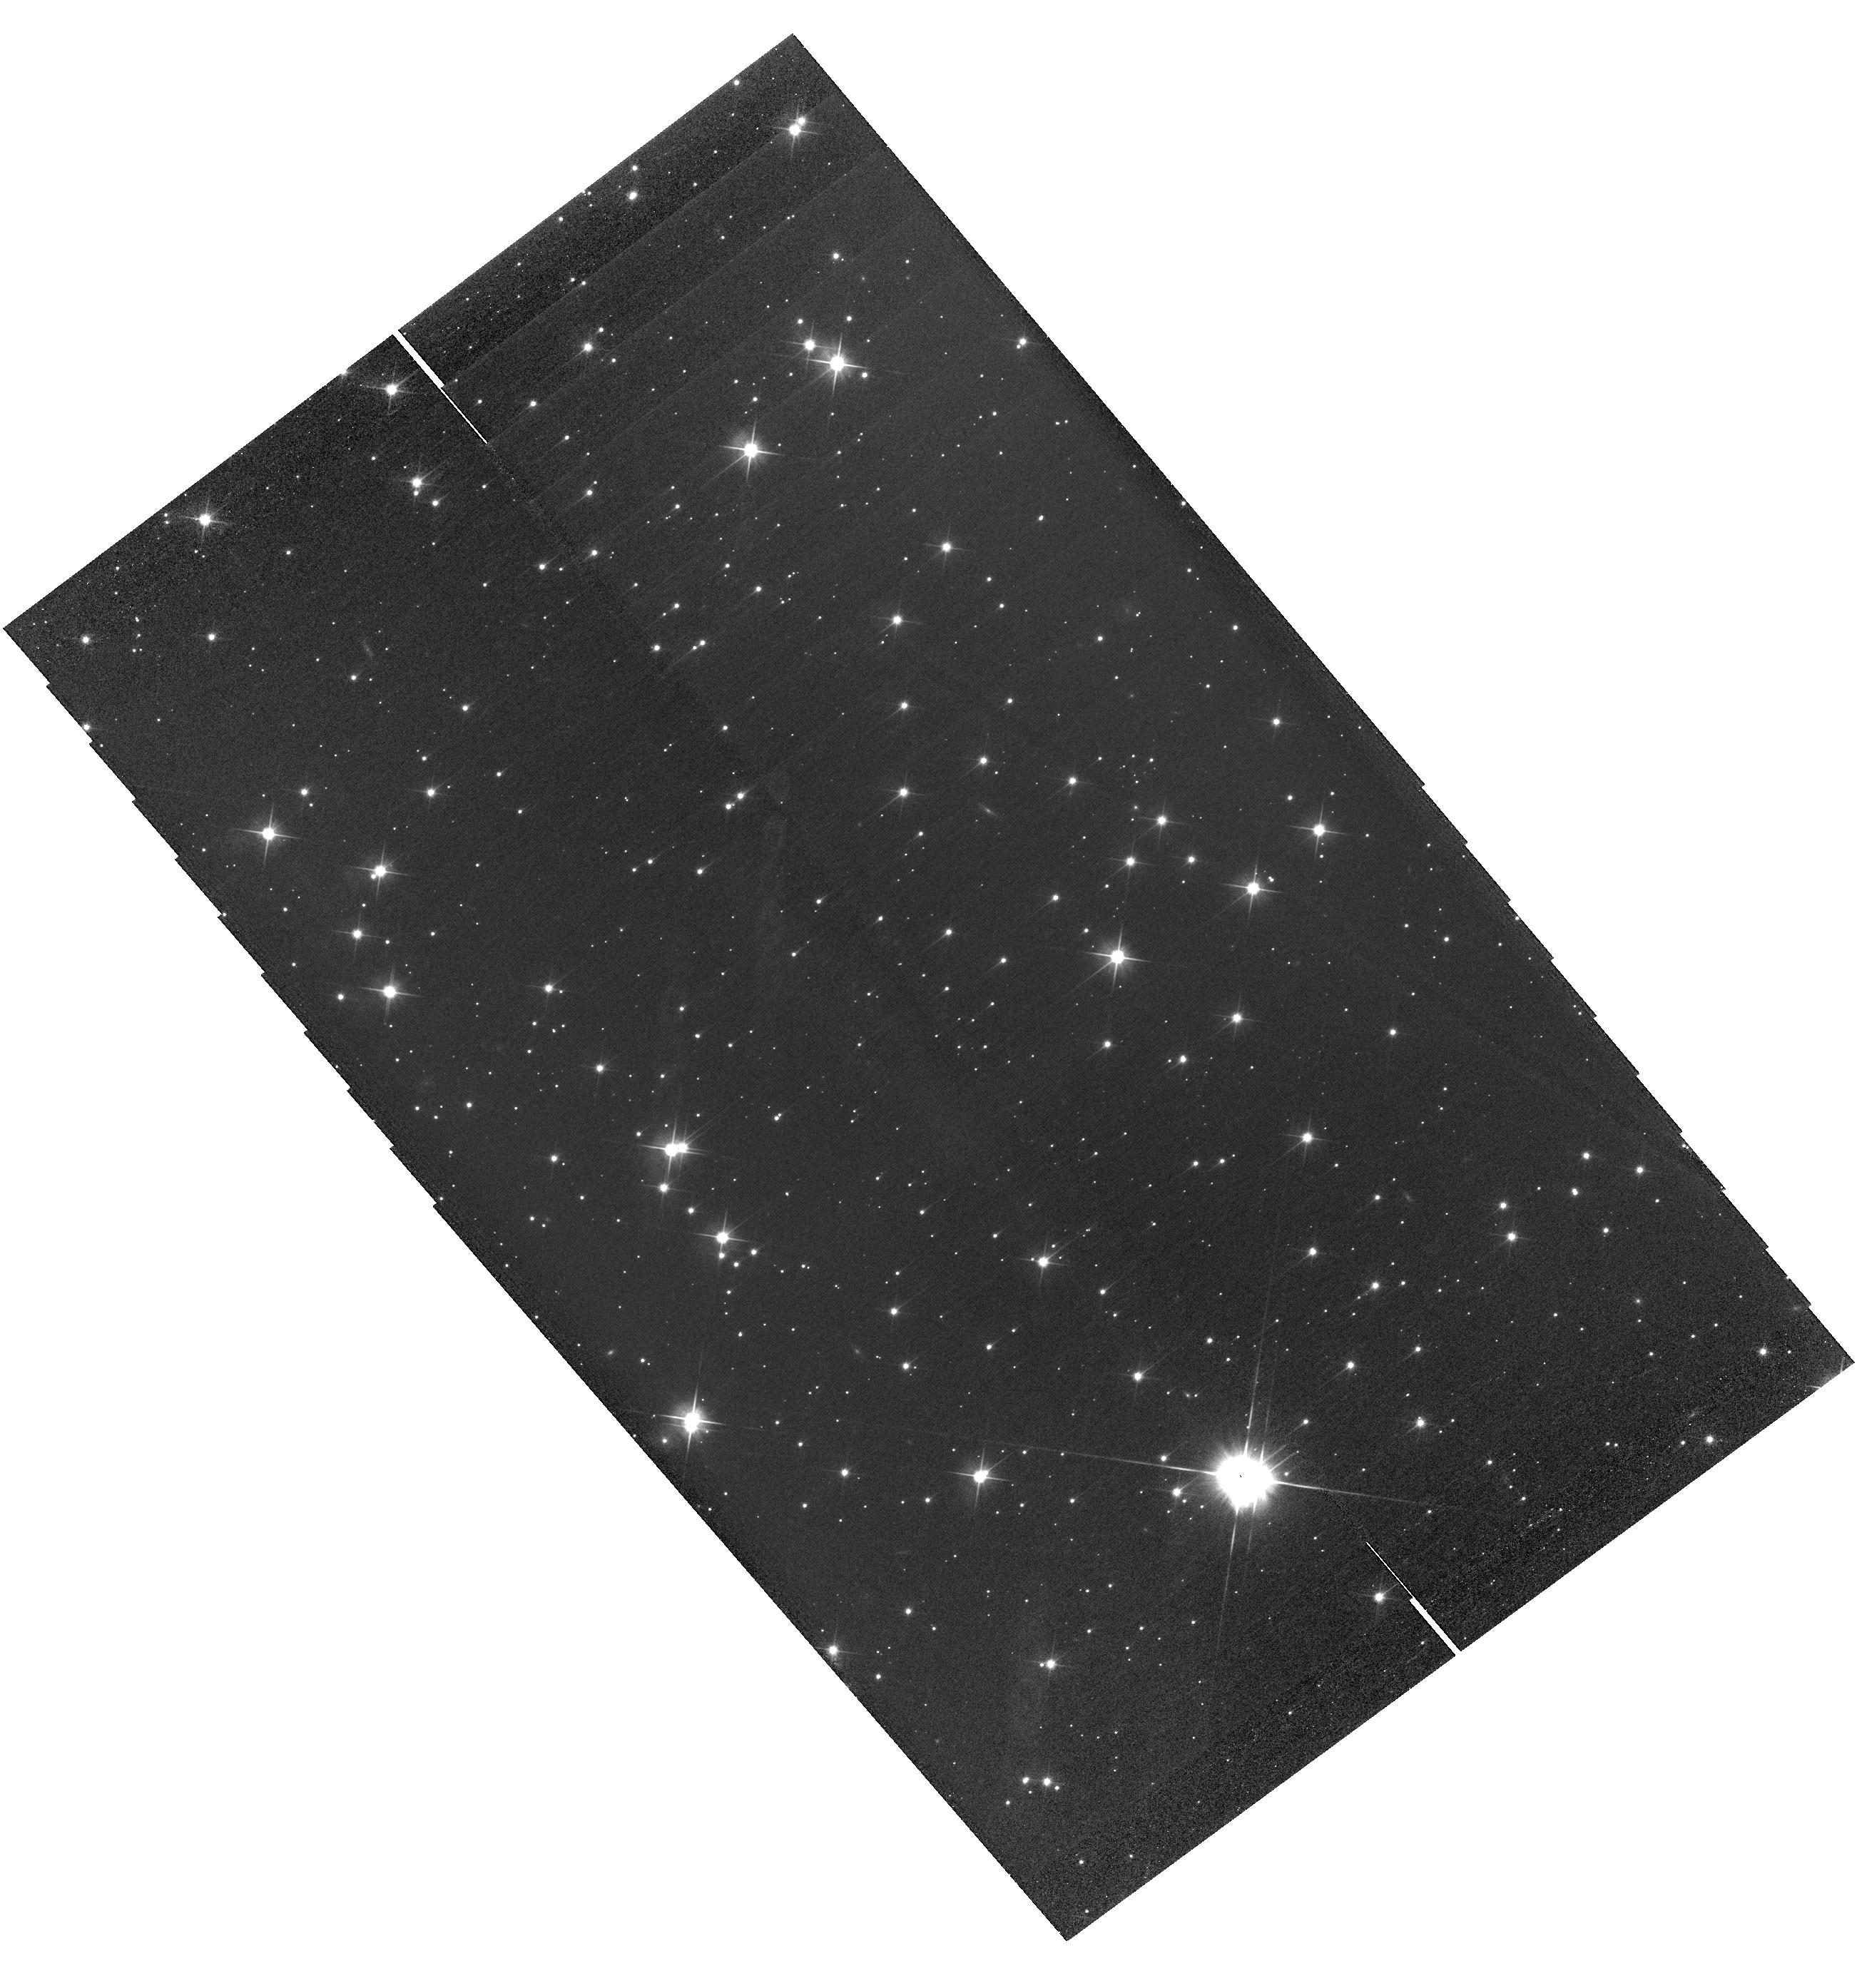
Target: HOR-TARGET
Instrument: WFC3/UVIS
Filter: F814W
Exposure: 18 min
Observation ID: hst_12092_01_wfc3_uvis_f814w_ibem01

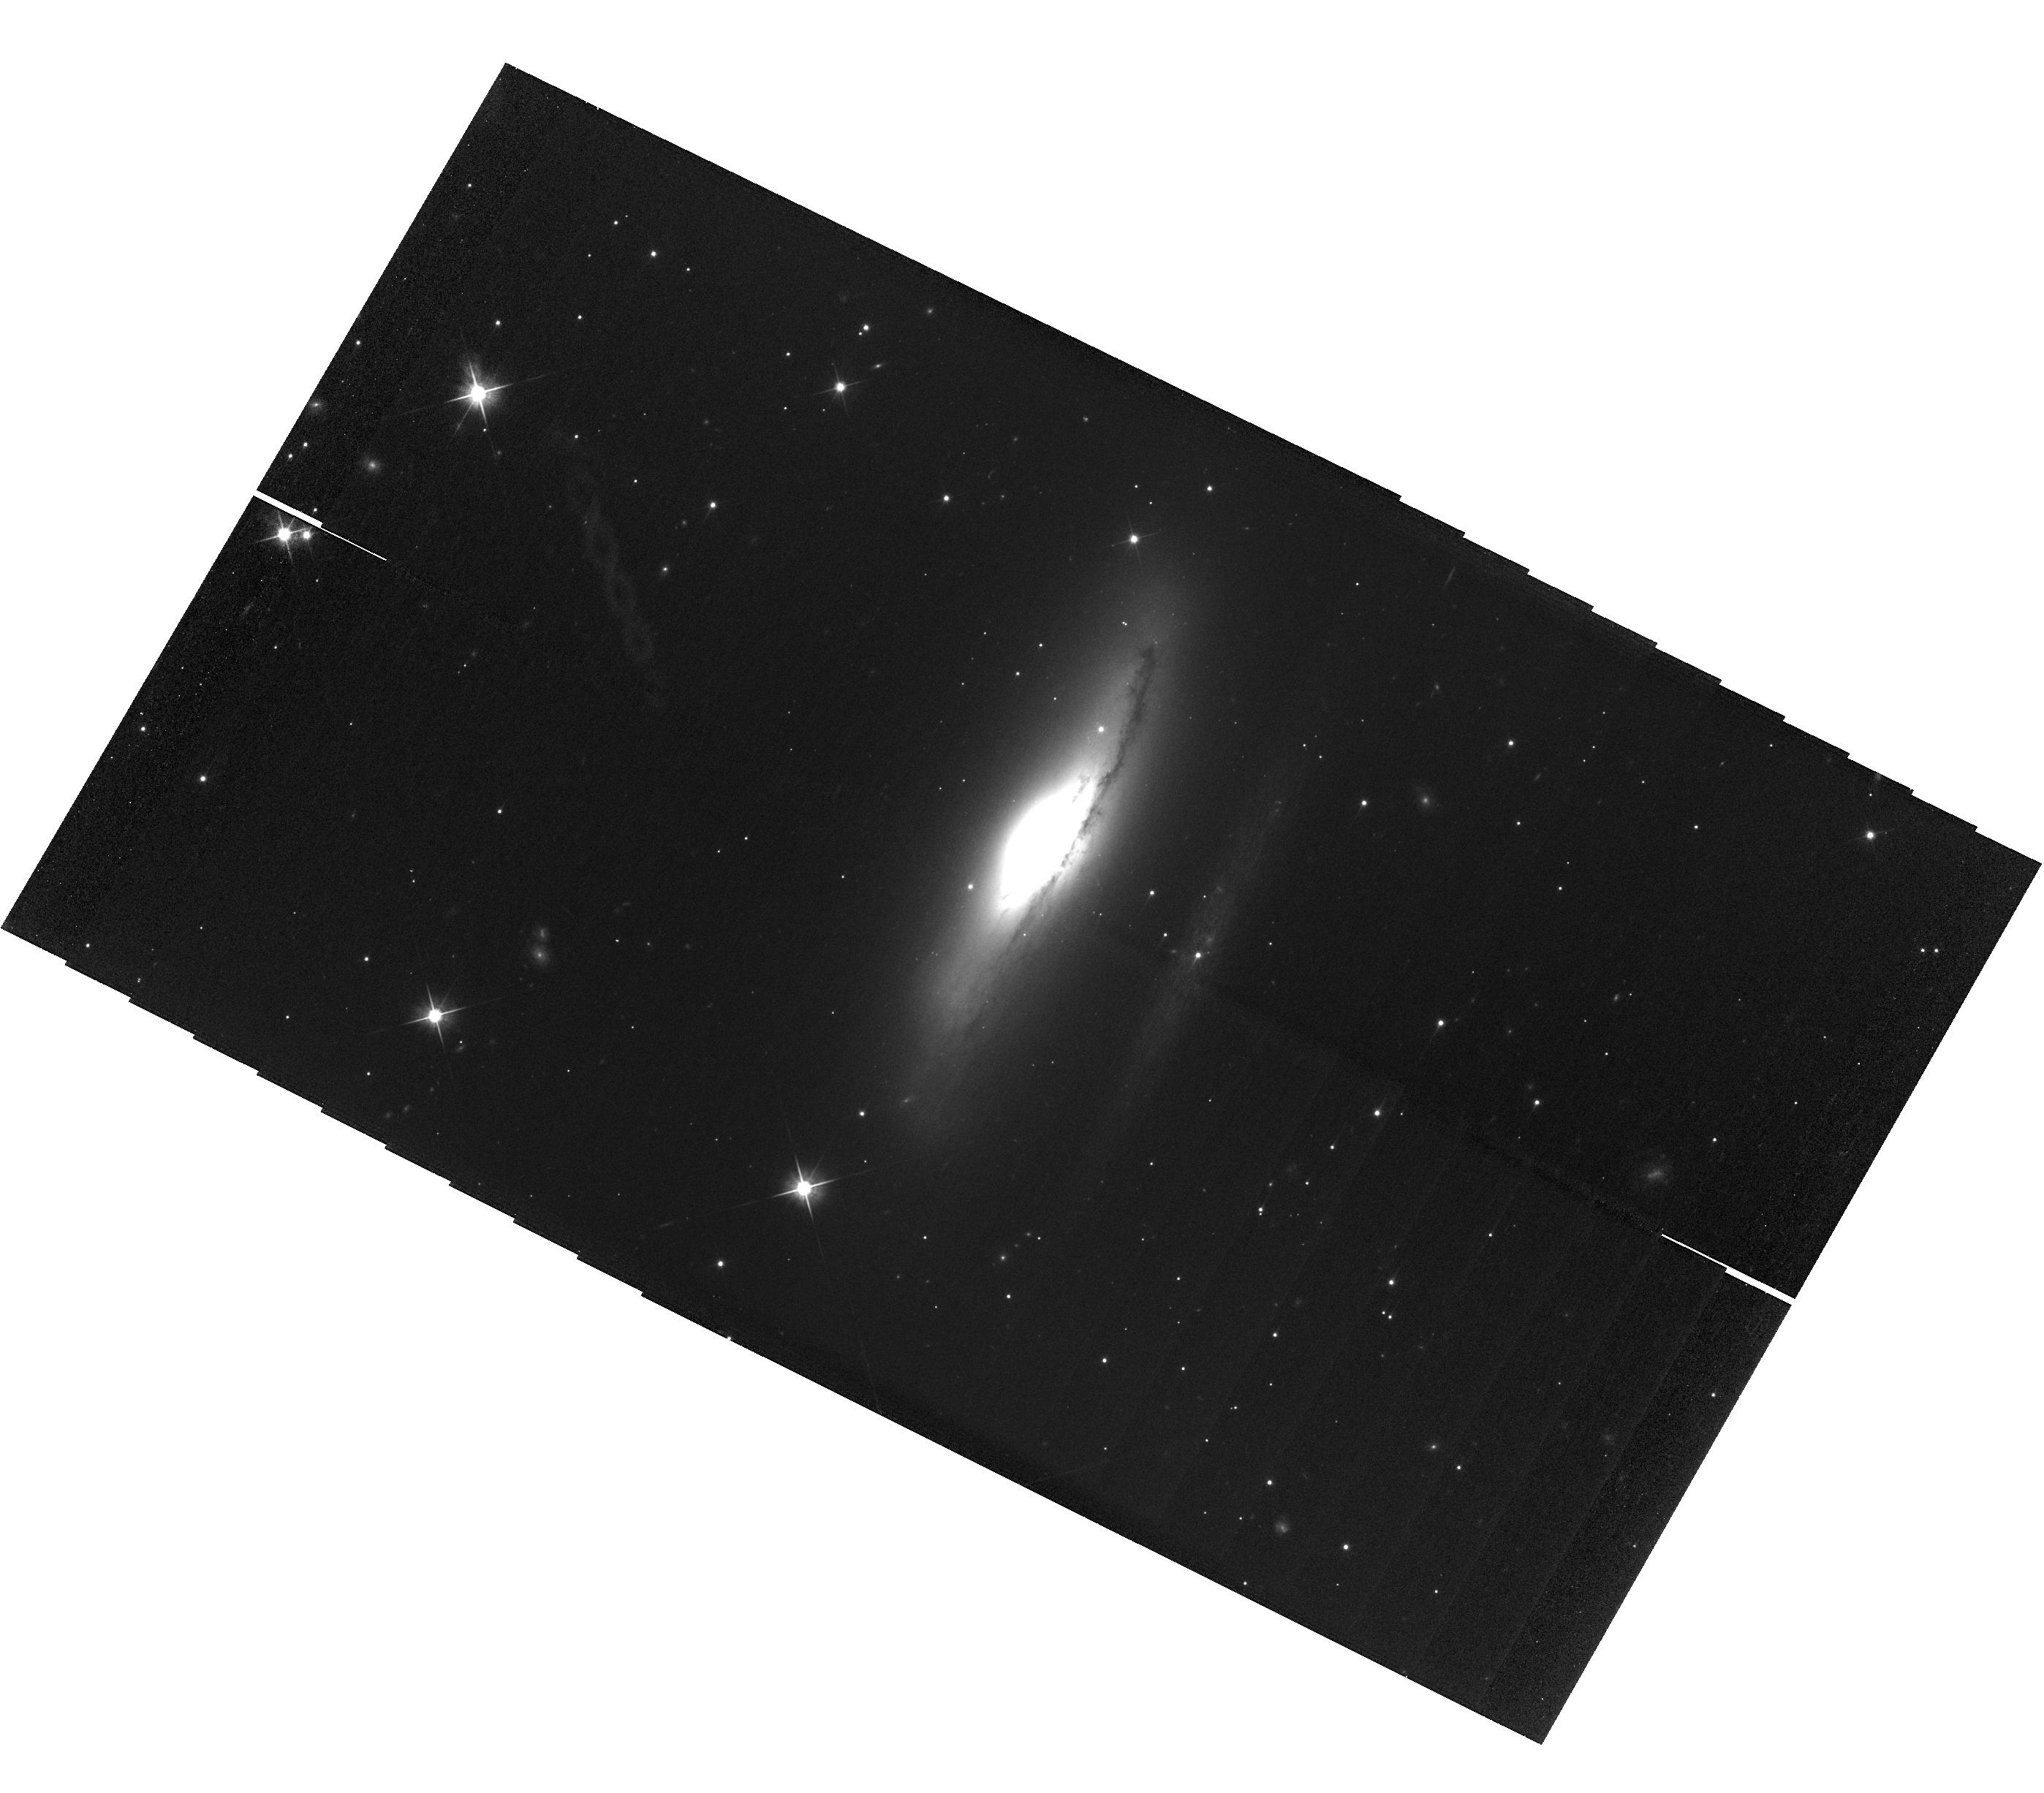
Target: VER-TARGET-COPY
Instrument: WFC3/UVIS
Filter: F814W
Exposure: 18 min
Observation ID: hst_12092_02_wfc3_uvis_f814w_ibem02

UVIS Stray Light Characterization (PI: Petro, Larry D.)

This on-orbit test will characterize the extent of scattering surfaces outside the WFC3/UVIS detector FOV. During SMOV, diffuse, structured, linear streaks were noted in several images. Depending upon the specific image, the streaks were approximately perpendicular to either the CCD rows, or columns. The features move in proportion to small dithers. The source of the stray light is, apparently, an external target, although the nature of the scattering process, nor the scattering surface has been identified. Similar features have been observed in GO exposures. The stray light is more commonly found in red filter images. This proposal will repeat exposures of the targets observed to cause stray light, but substantially expand the range of dithers to better limit the extent of the scattering surface.